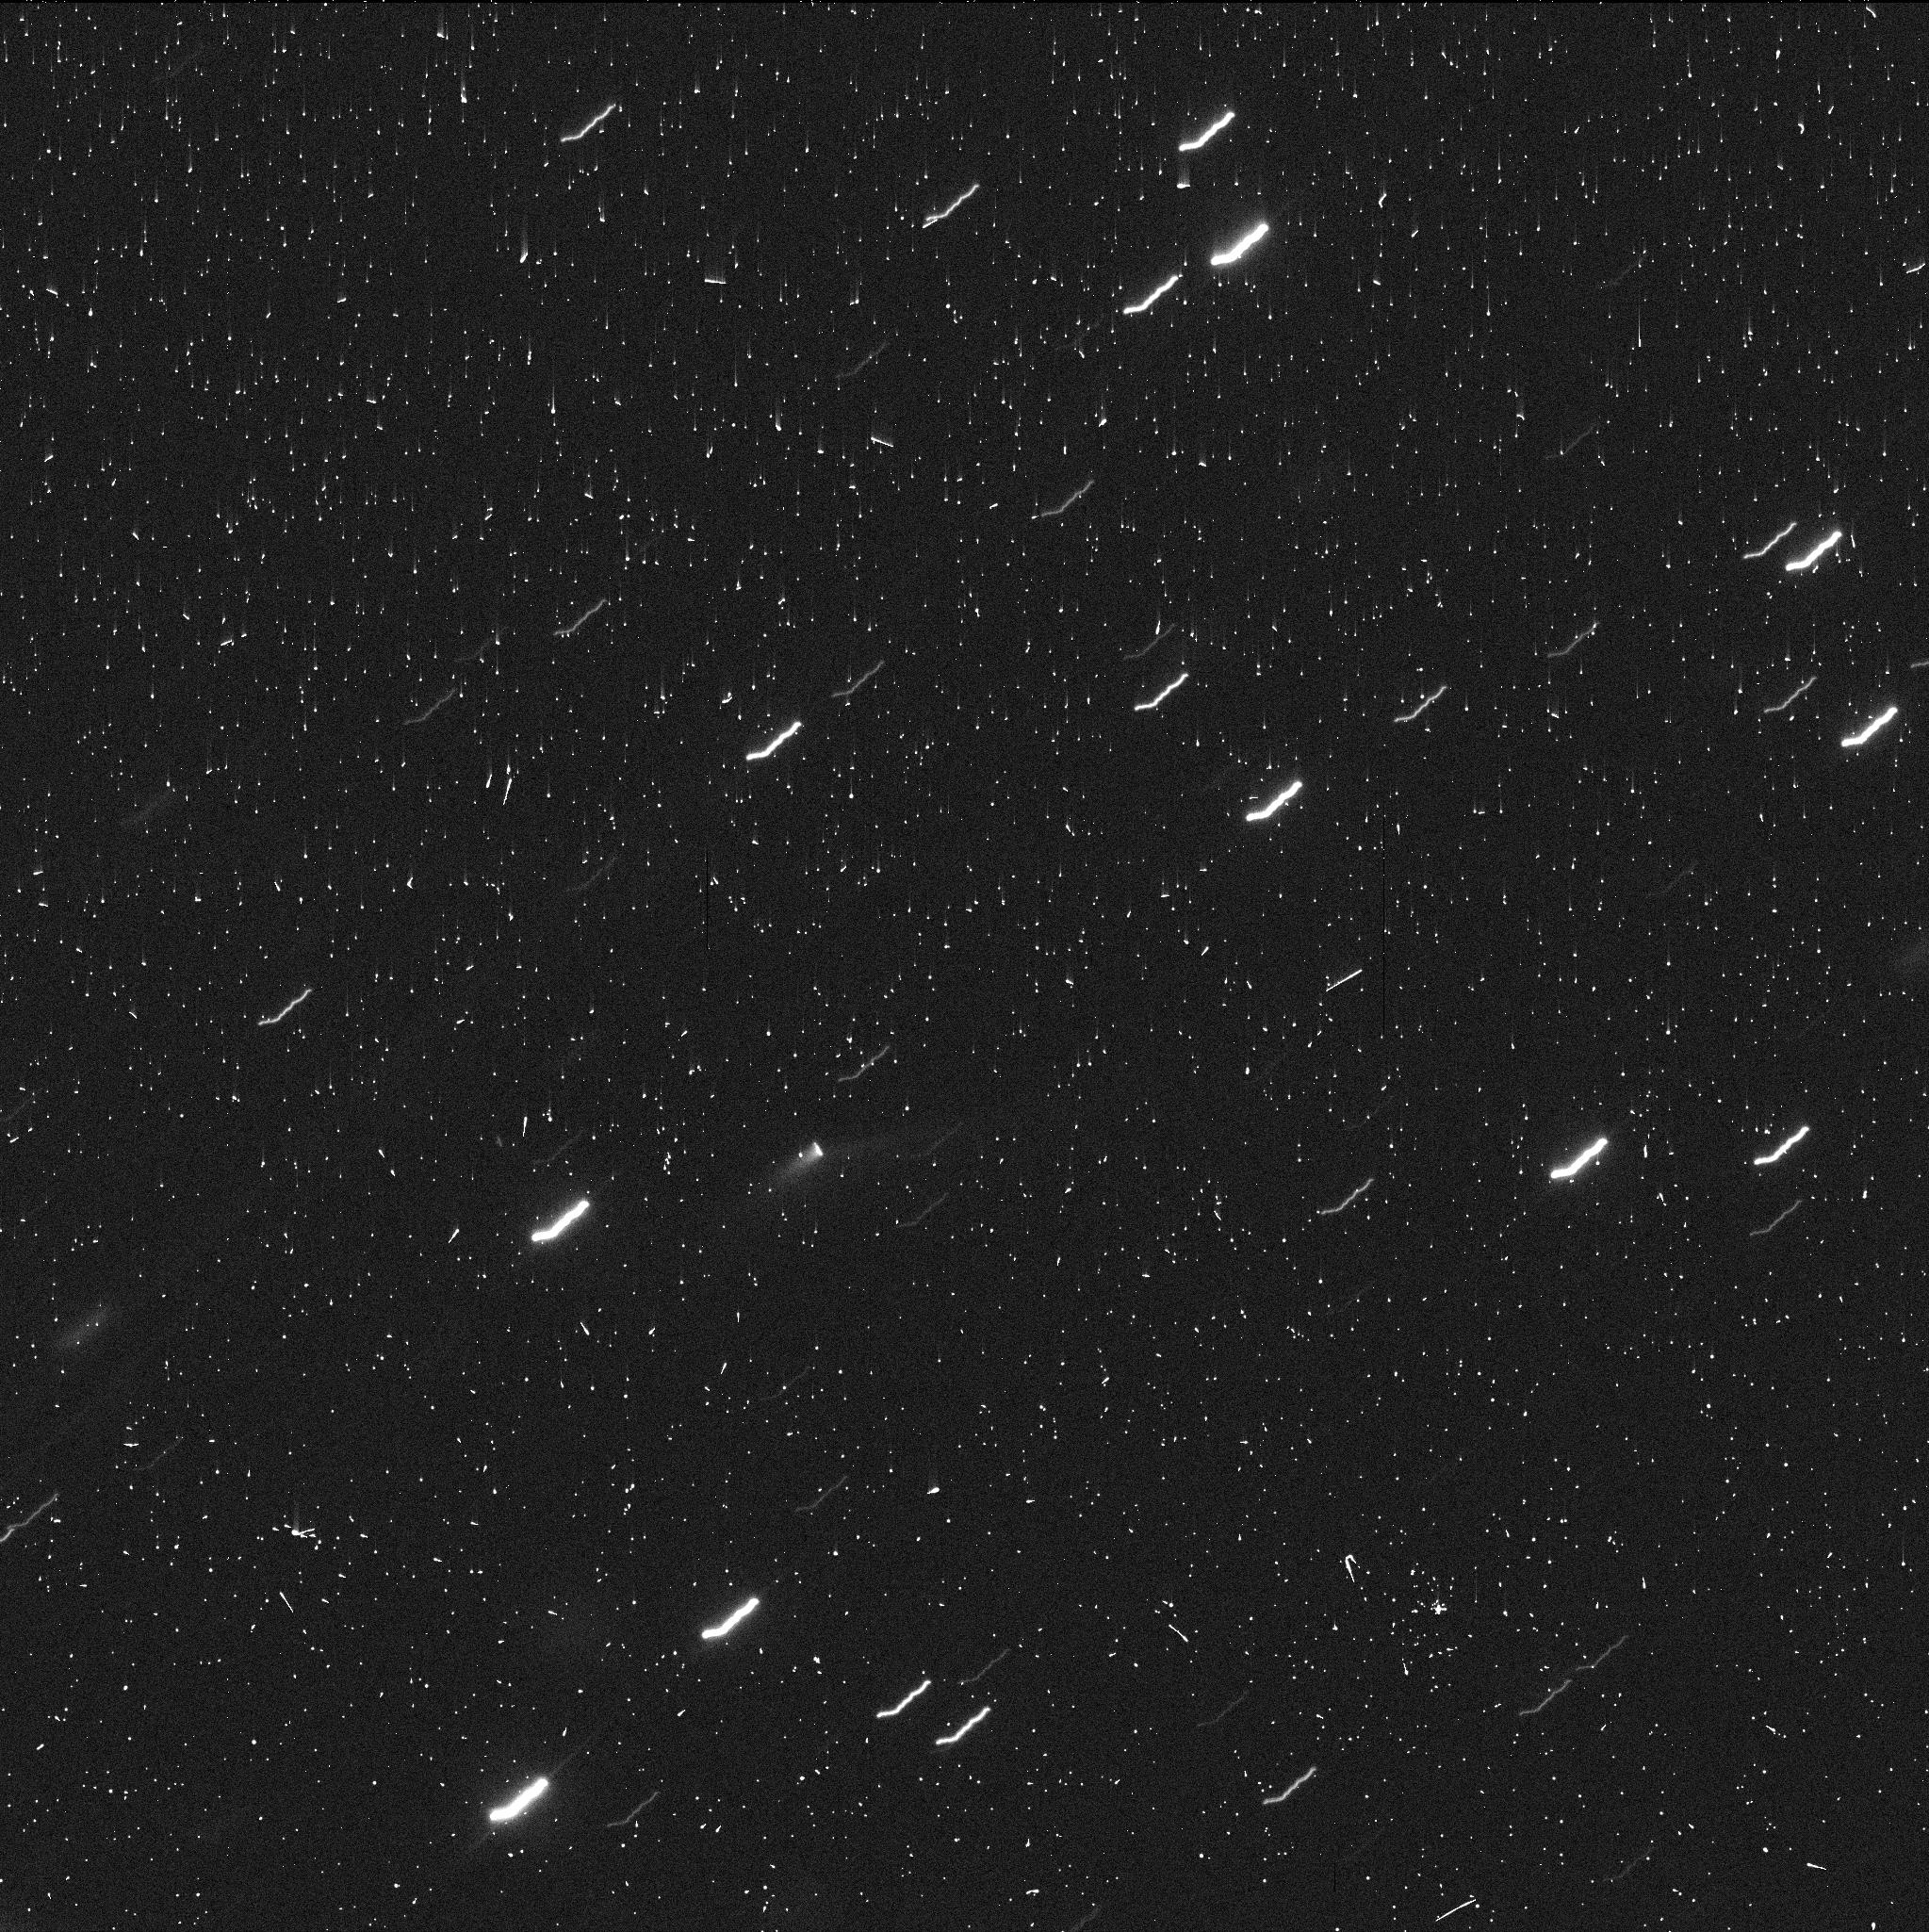
Target: P2020-O1. Instrument: WFC3/UVIS. Filter: F350LP. Exposure: 4 min. Observation ID: iefn01d7q

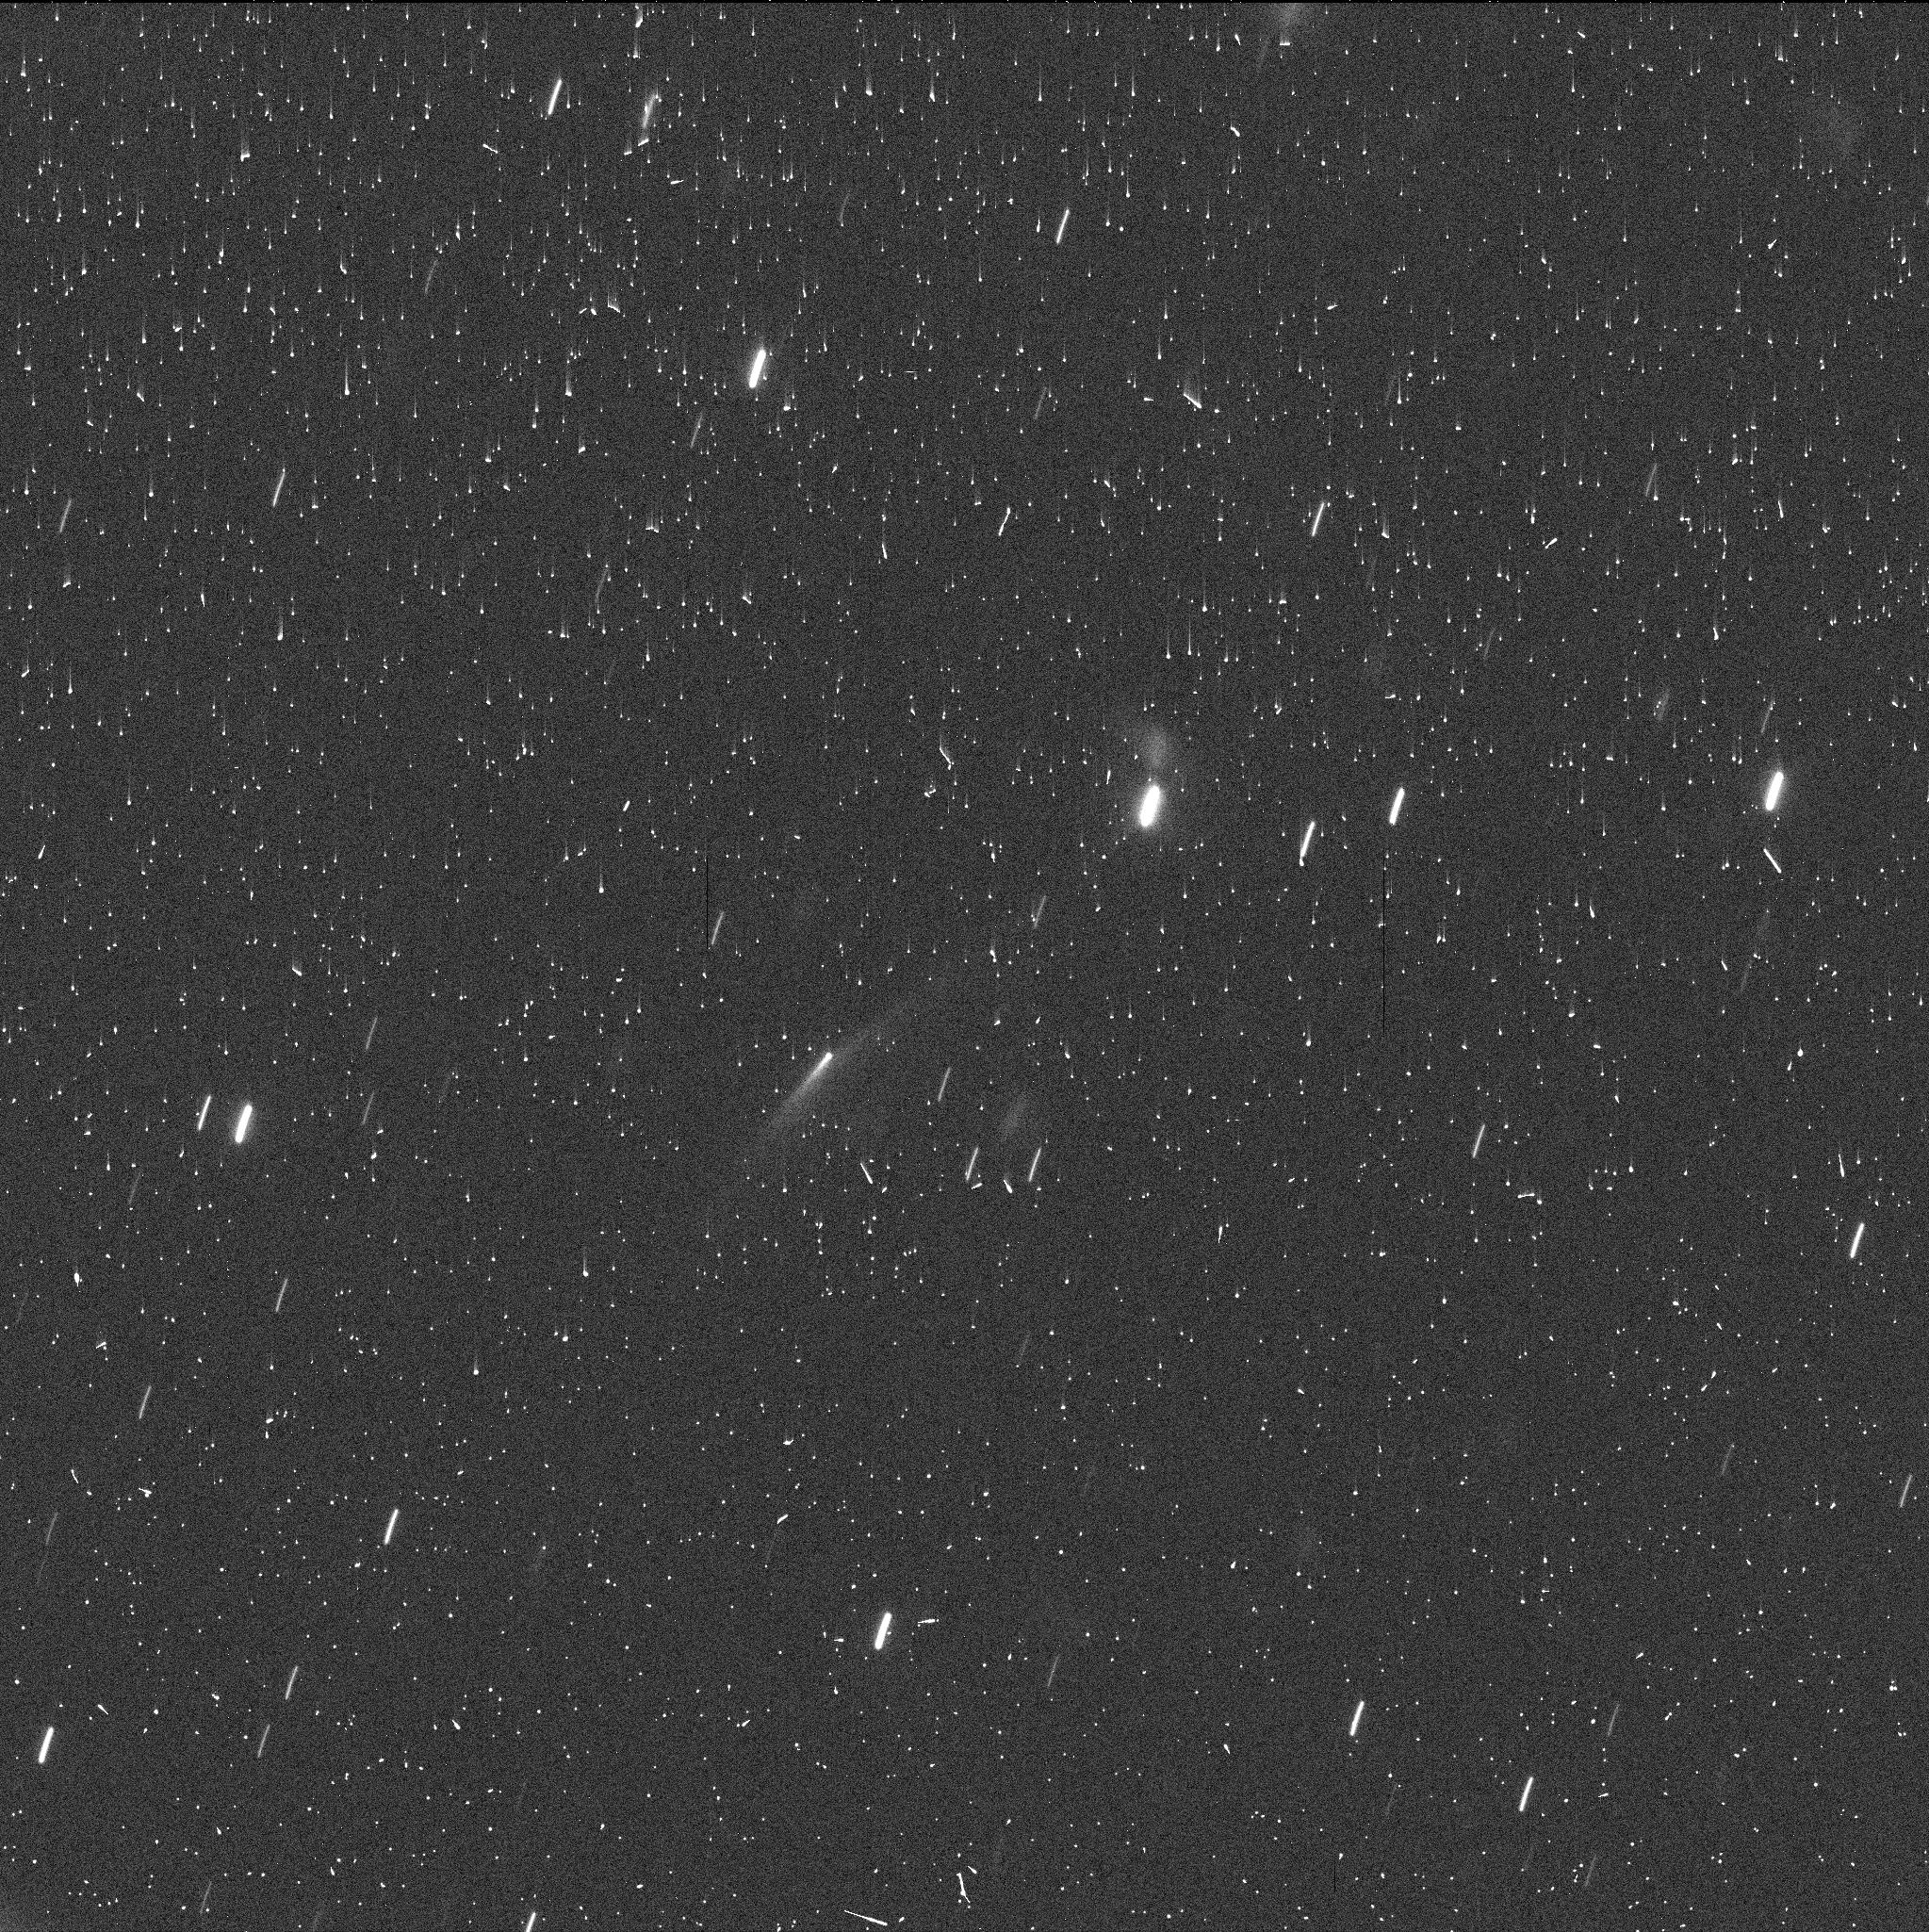
Target: P2020-O1. Instrument: WFC3/UVIS. Filter: F350LP. Exposure: 4 min. Observation ID: iefn03ldq

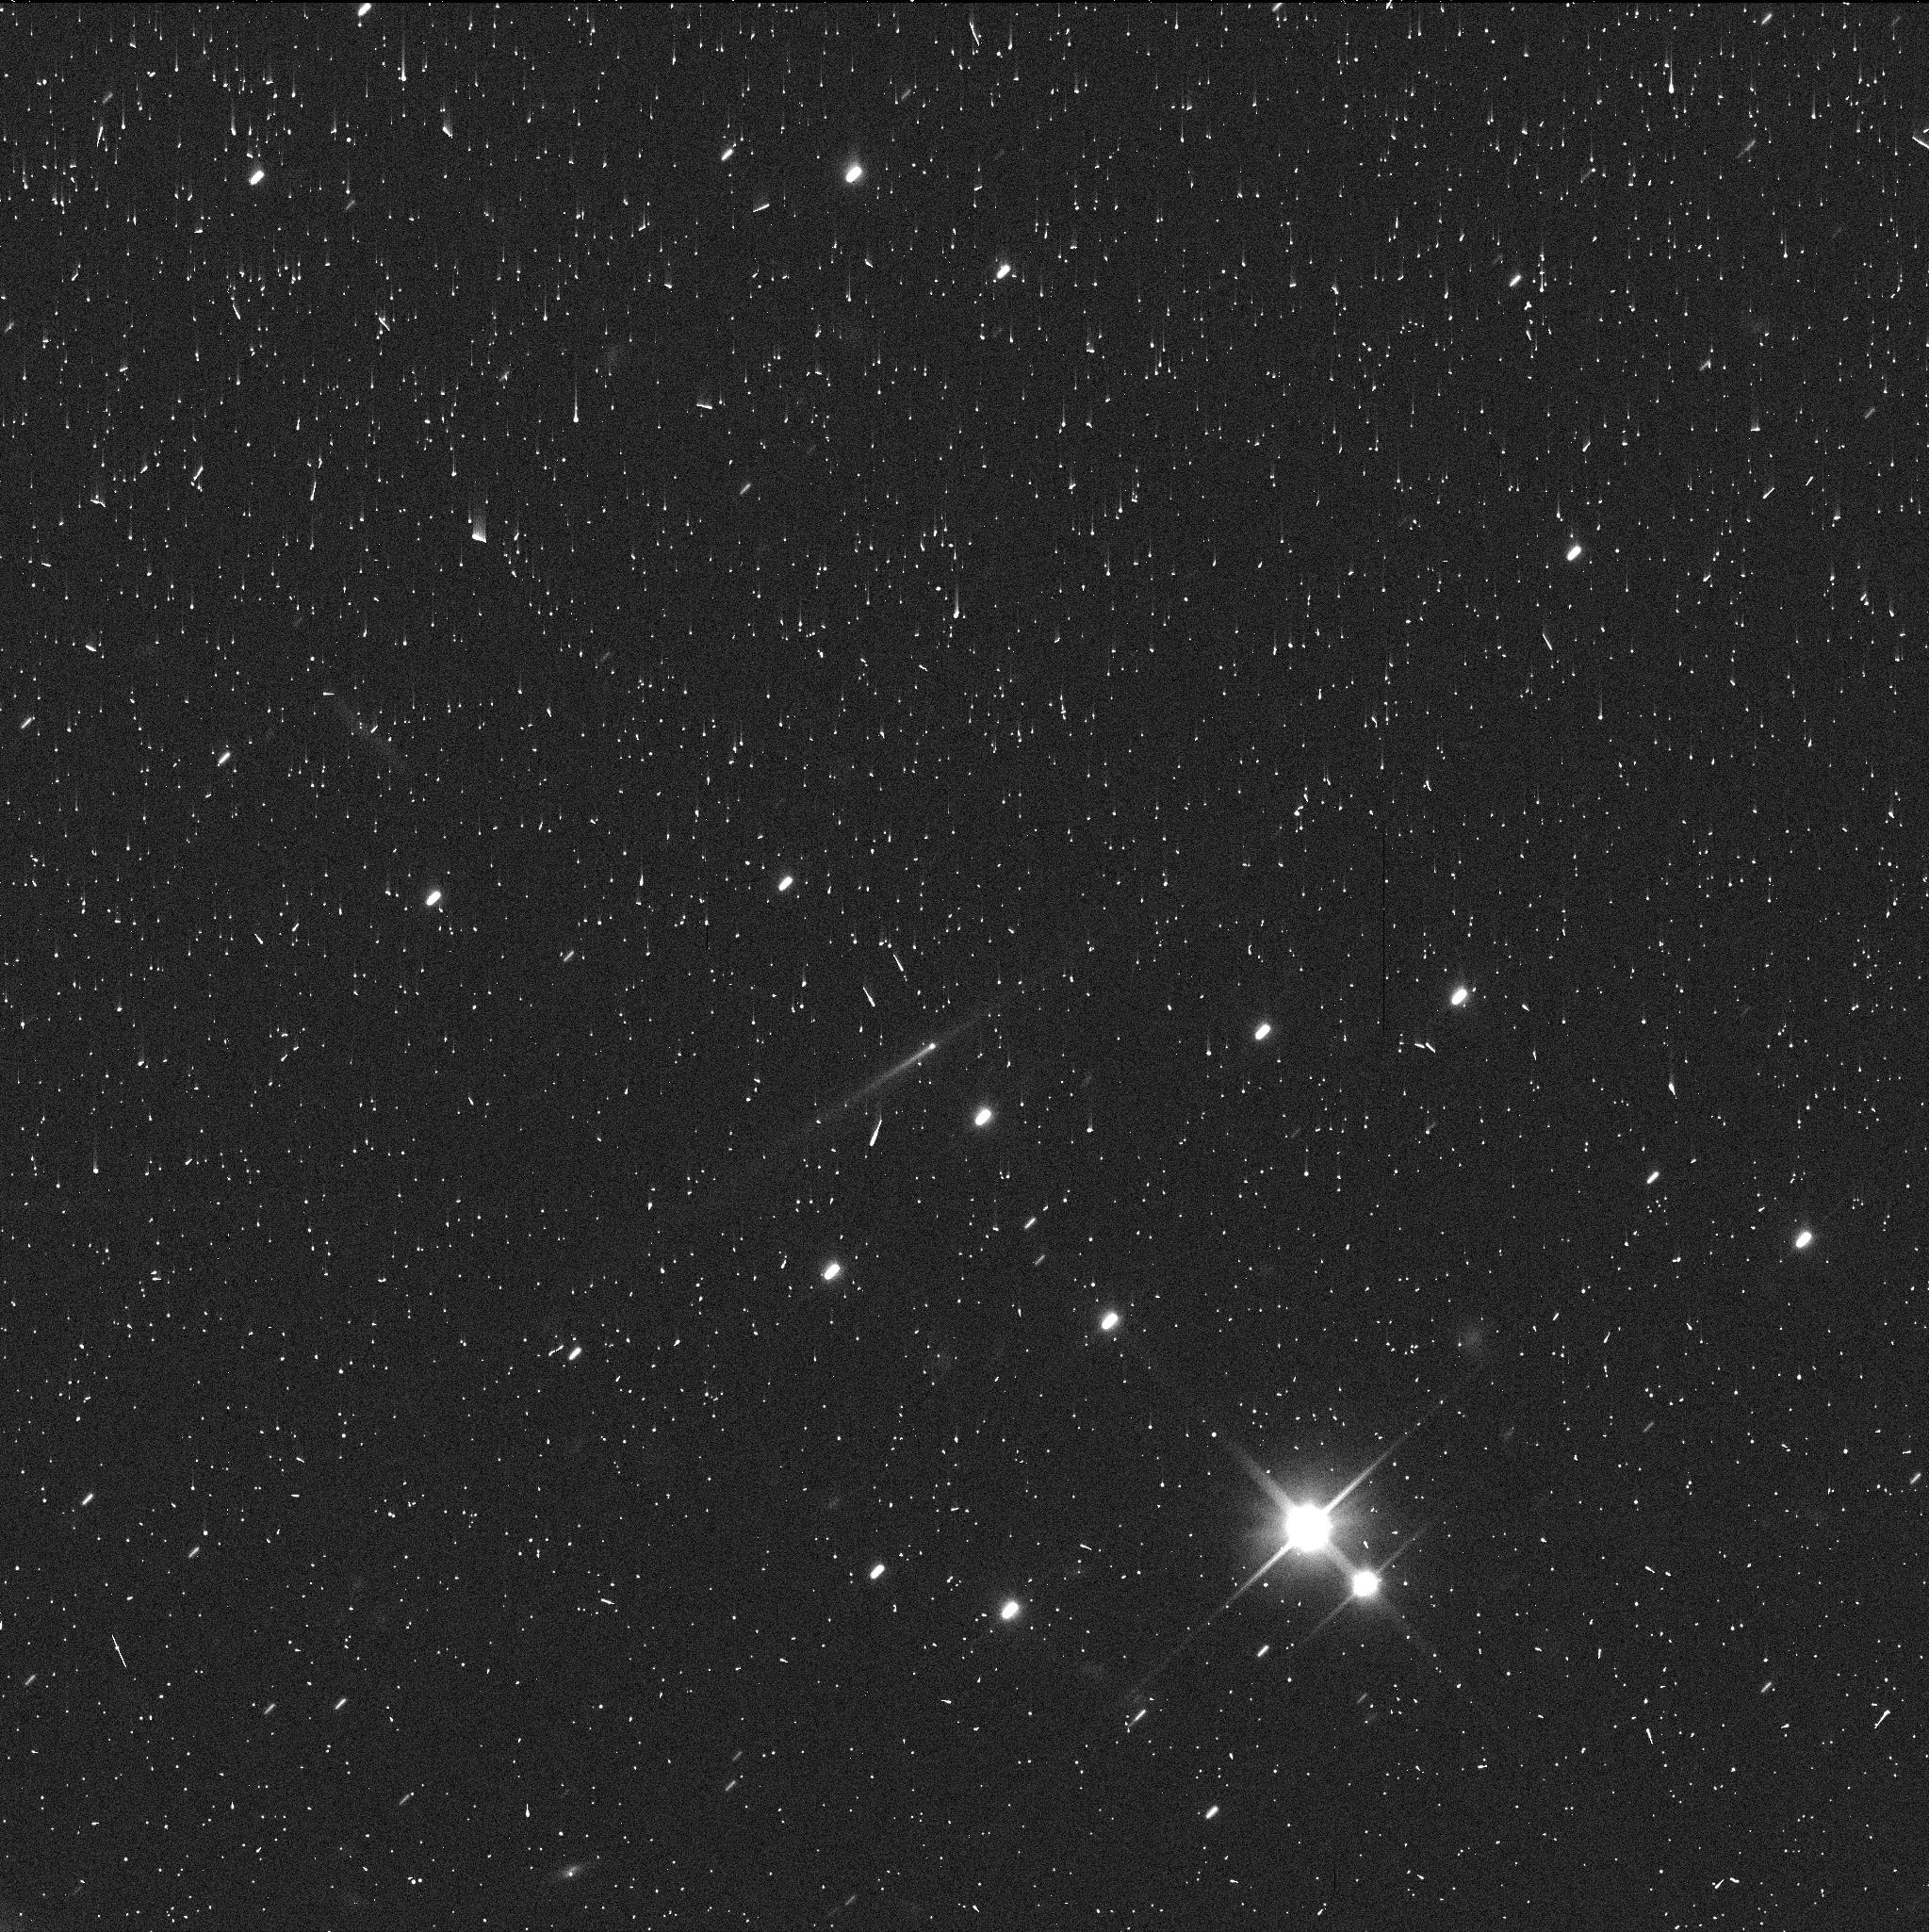
Target: P2020-O1. Instrument: WFC3/UVIS. Filter: F350LP. Exposure: 4 min. Observation ID: iefn02sbq

Active Asteroids Rapid Response (PI: Jewitt, David)

Active asteroids are a recently discovered solar system population in which diverse mechanisms generate unexpected asteroid mass loss. They are interesting scientifically because the mechanisms (rotational disruption, impact, volatile sublimation and others not yet identified) have not previously been observed in the asteroid belt. Past work with HST has shown that high resolution is crucially important for understanding the properties of the active asteroids. Here, we seek 2 orbits of Target of Opportunity time so that we can quickly respond to a new active asteroid discovery, obtain an initial assessment of its properties and rates of change, and then make an evidence-based decision about the need for requesting more time in order to understand the object.